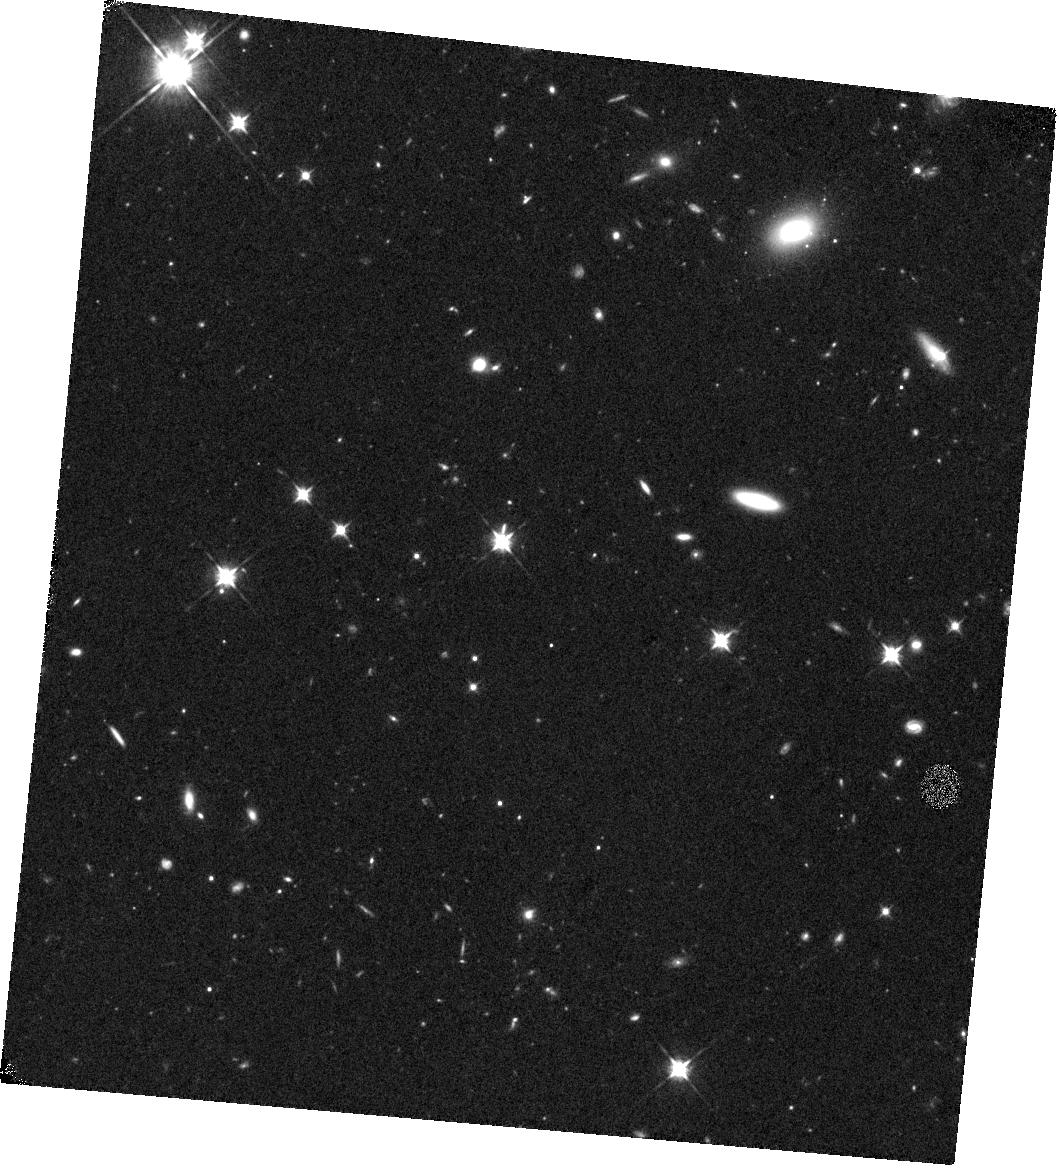
Target: Q0452
Instrument: WFC3/IR
Filter: F105W
Exposure: 44 min
Observation ID: hst_13733_08_wfc3_ir_f105w_icop08

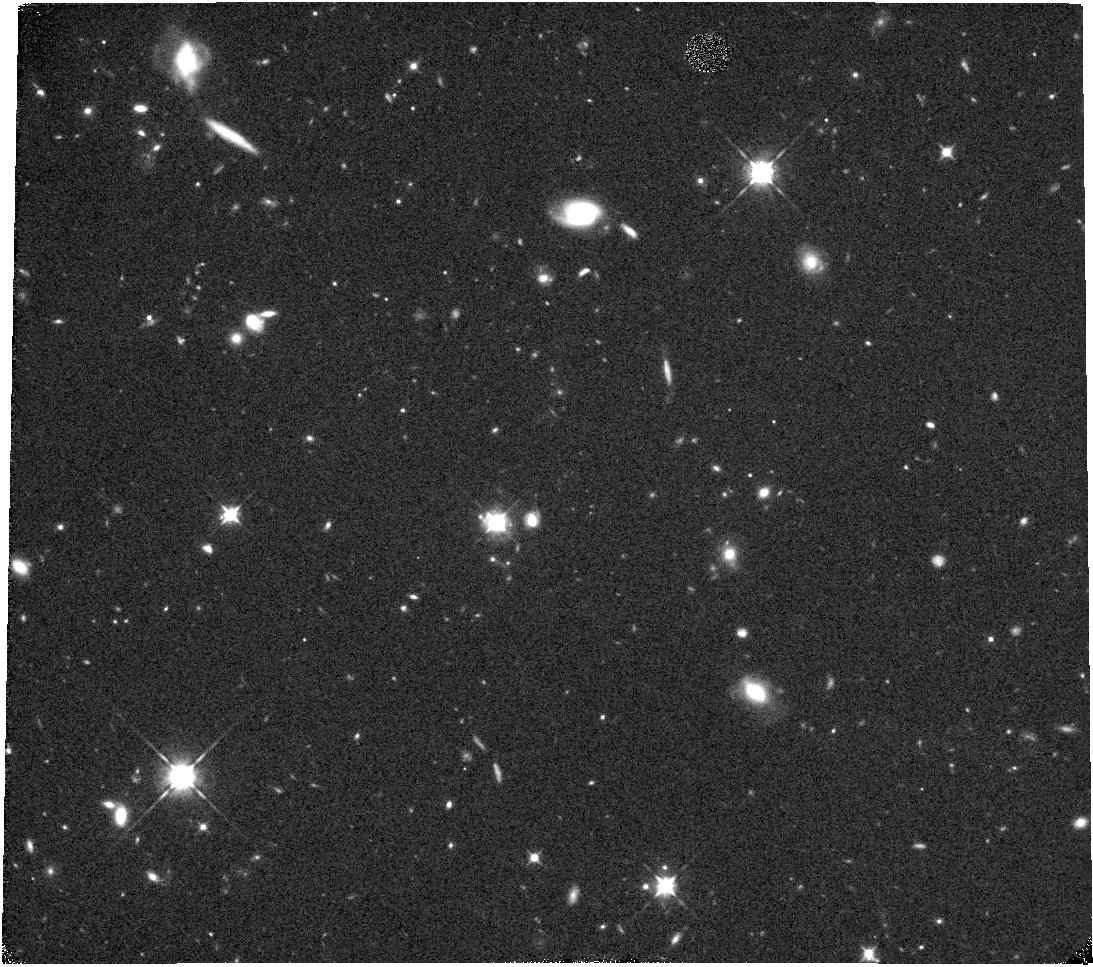
Target: Q1009
Instrument: WFC3/IR
Filter: F105W
Exposure: 44 min
Observation ID: hst_13733_02_wfc3_ir_f105w_icop02

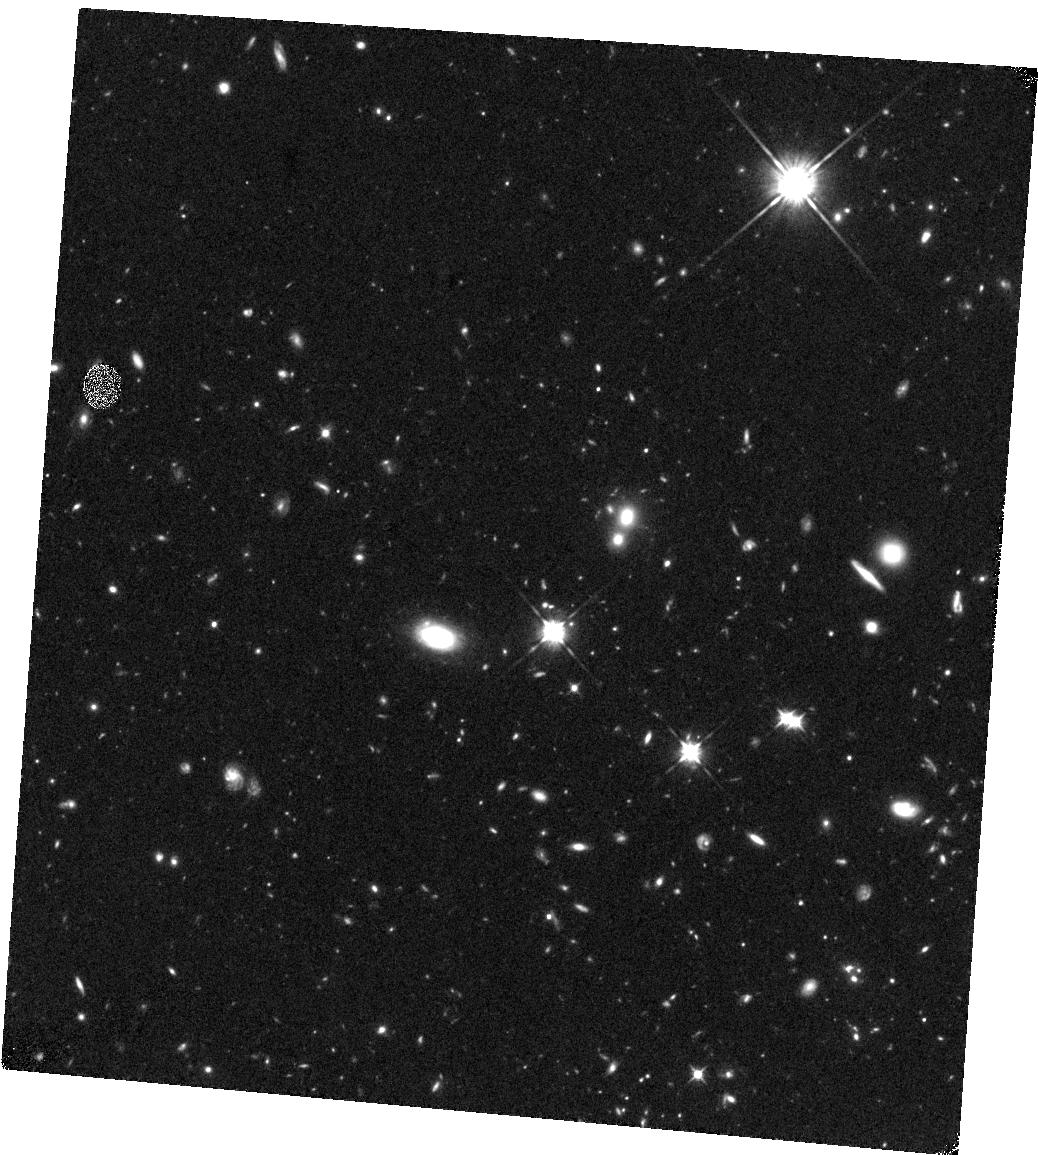
Target: Q0302
Instrument: WFC3/IR
Filter: F105W
Exposure: 44 min
Observation ID: hst_13733_07_wfc3_ir_f105w_icop07

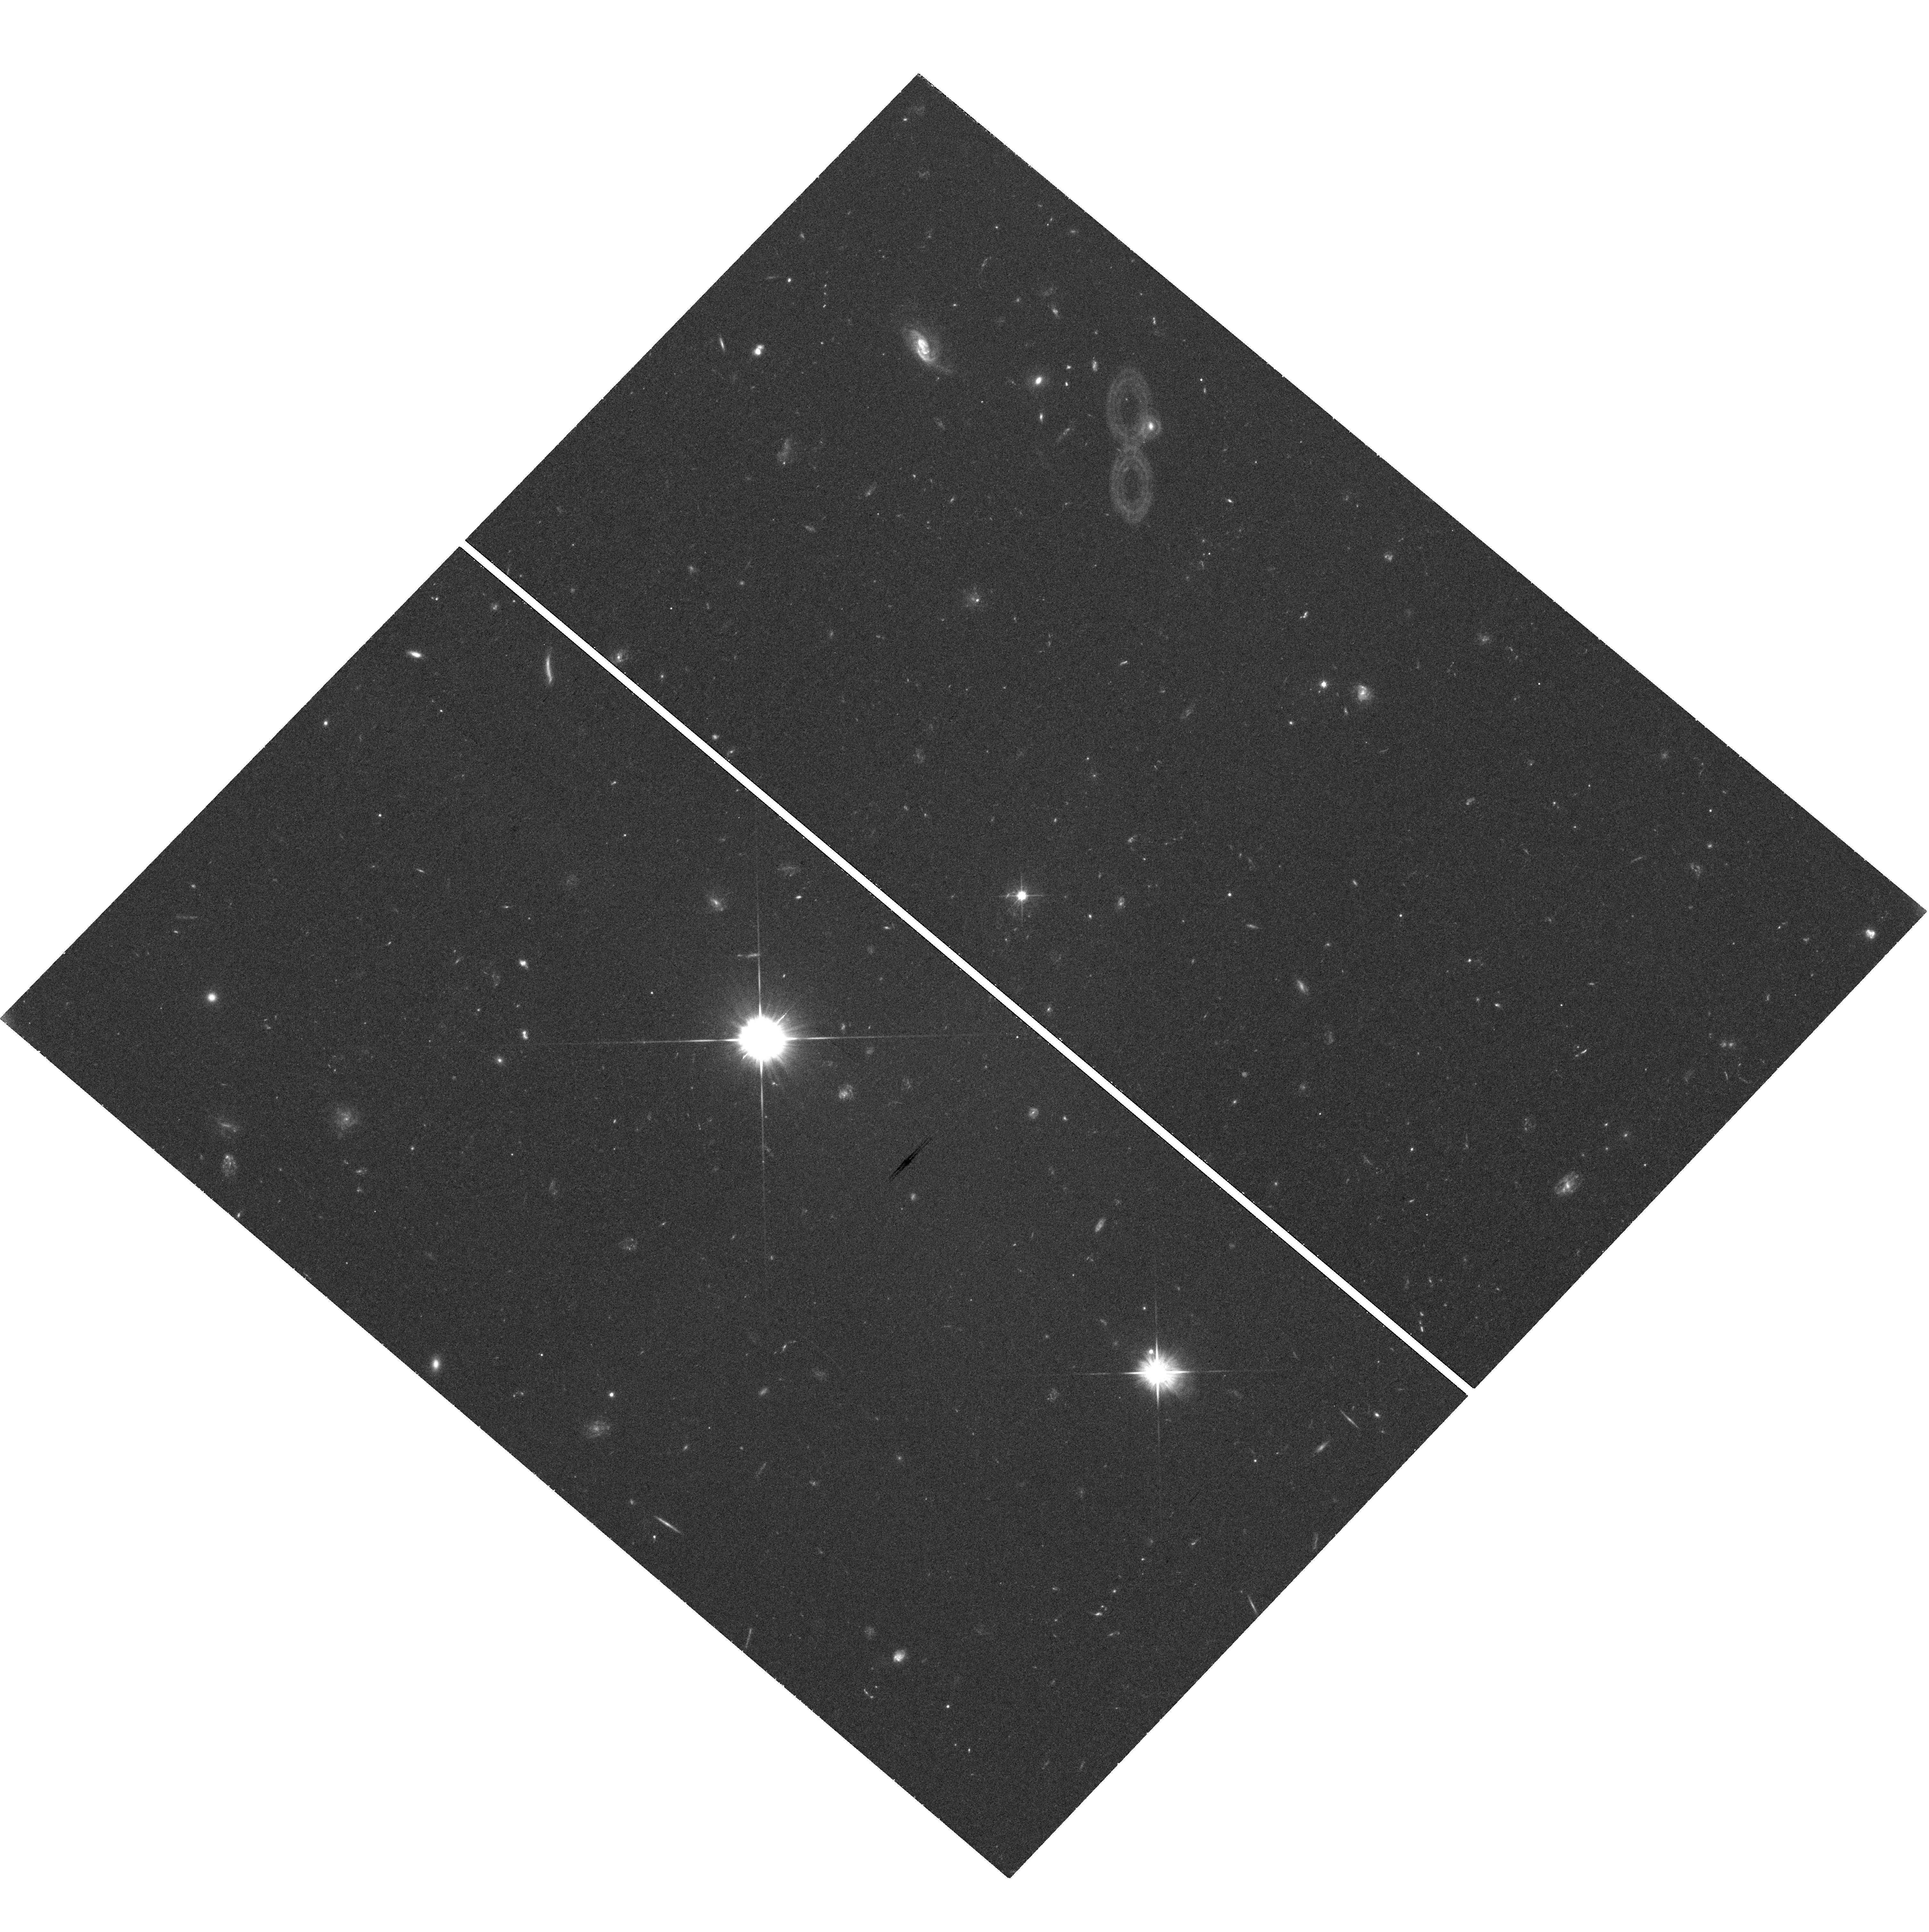
Target: Q2352
Instrument: WFC3/UVIS
Filter: F606W
Exposure: 42 min
Observation ID: hst_13733_04_wfc3_uvis_f606w_icop04

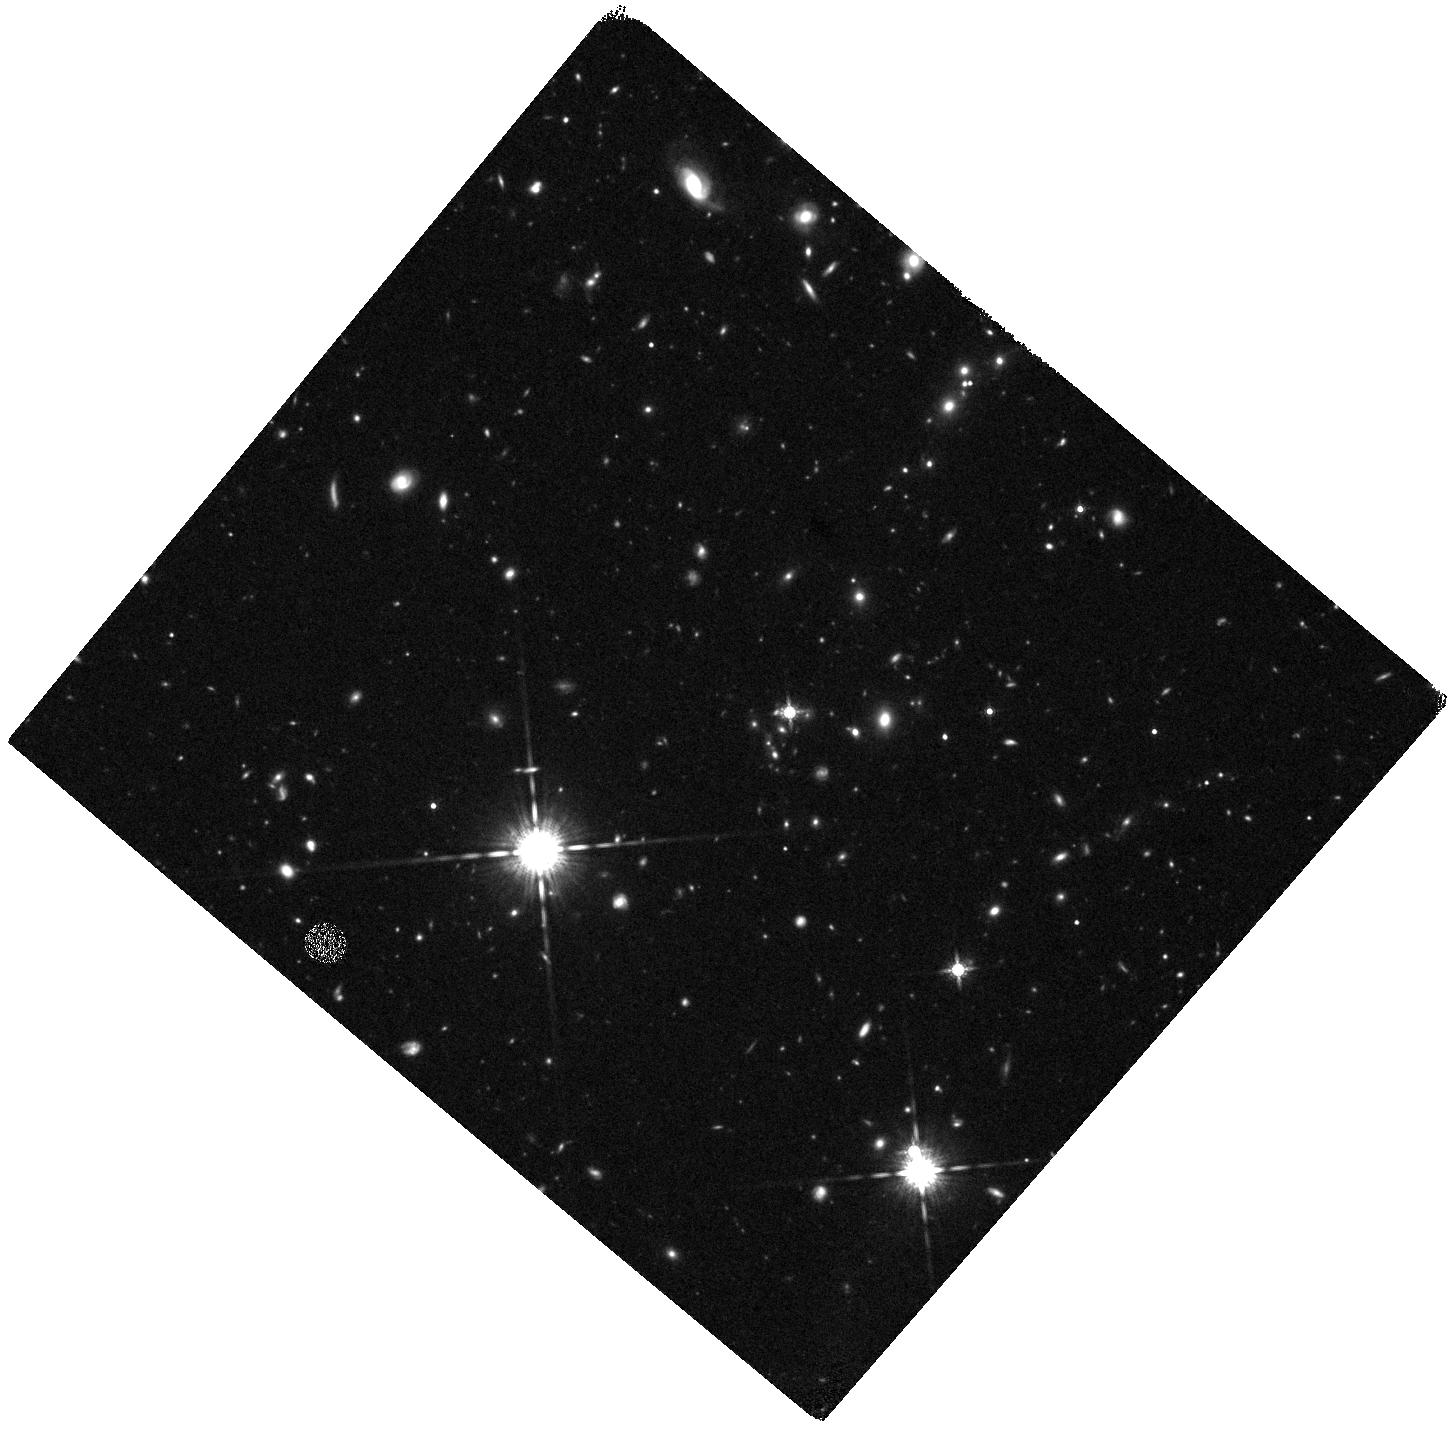
Target: Q2352
Instrument: WFC3/IR
Filter: F160W
Exposure: 44 min
Observation ID: hst_13733_09_wfc3_ir_f160w_icop09

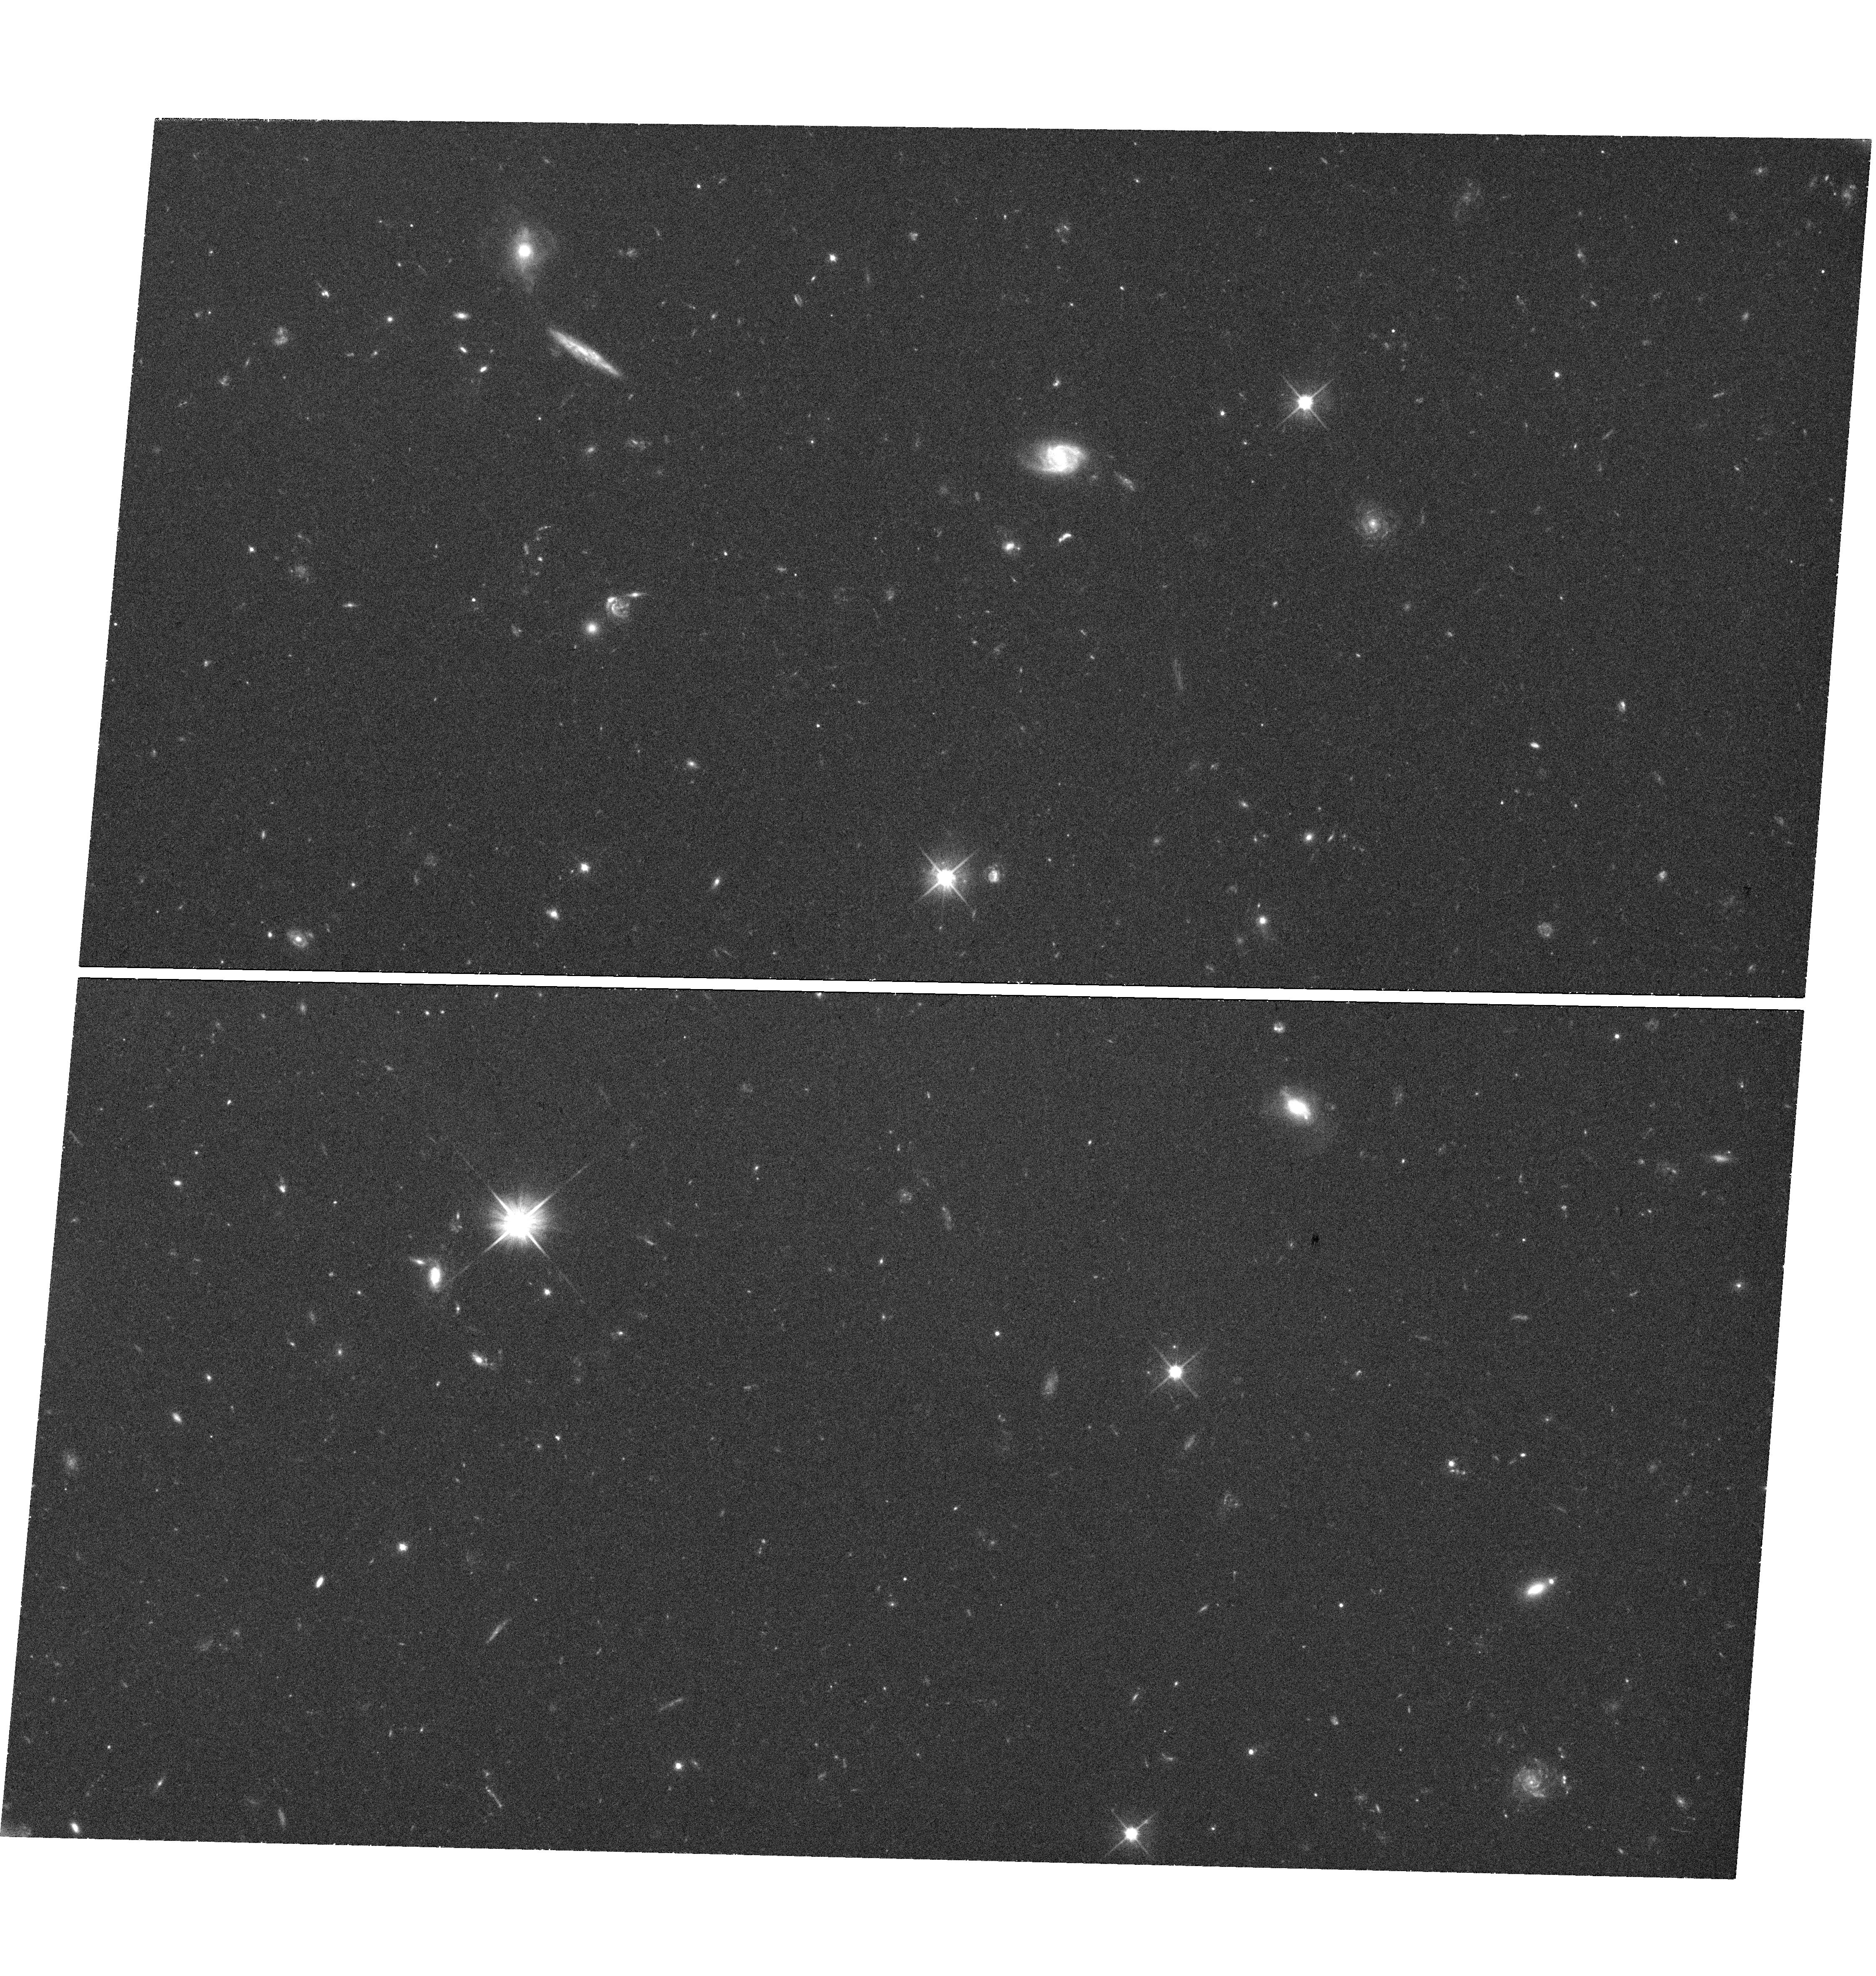
Target: Q1009
Instrument: WFC3/UVIS
Filter: F606W
Exposure: 42 min
Observation ID: hst_13733_01_wfc3_uvis_f606w_icop01

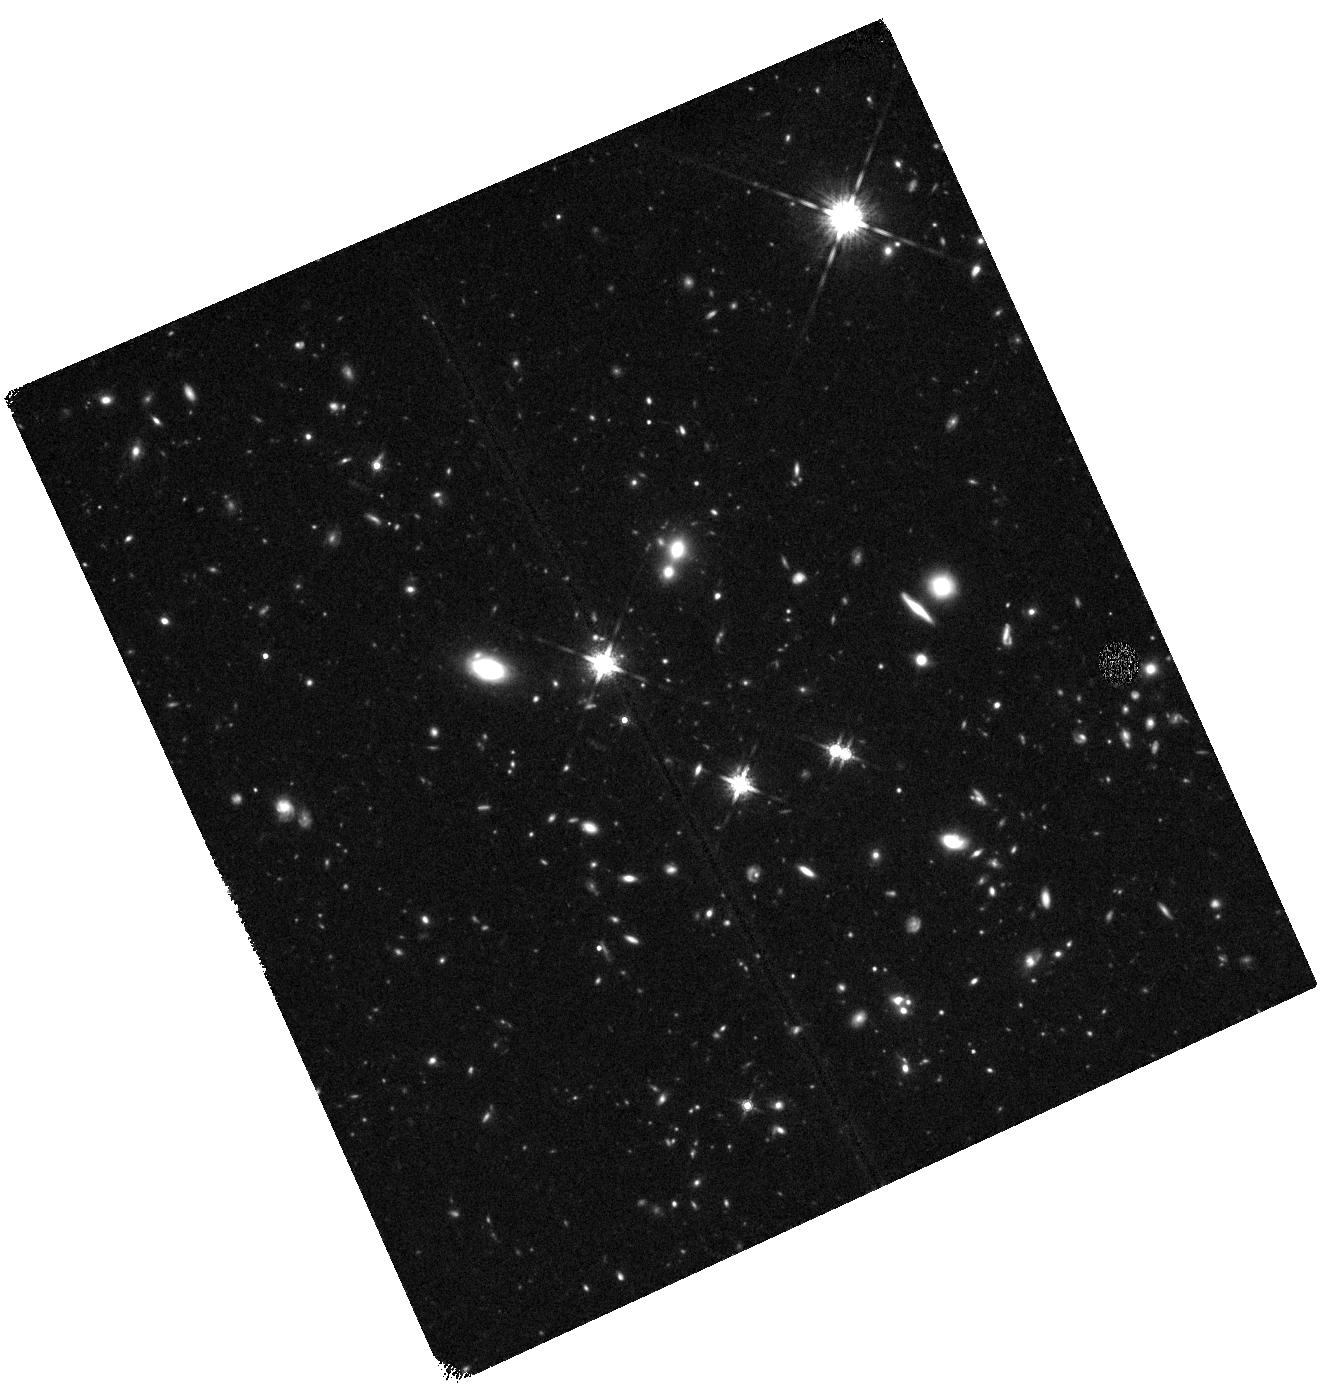
Target: Q0302
Instrument: WFC3/IR
Filter: F160W
Exposure: 44 min
Observation ID: hst_13733_10_wfc3_ir_f160w_icop10

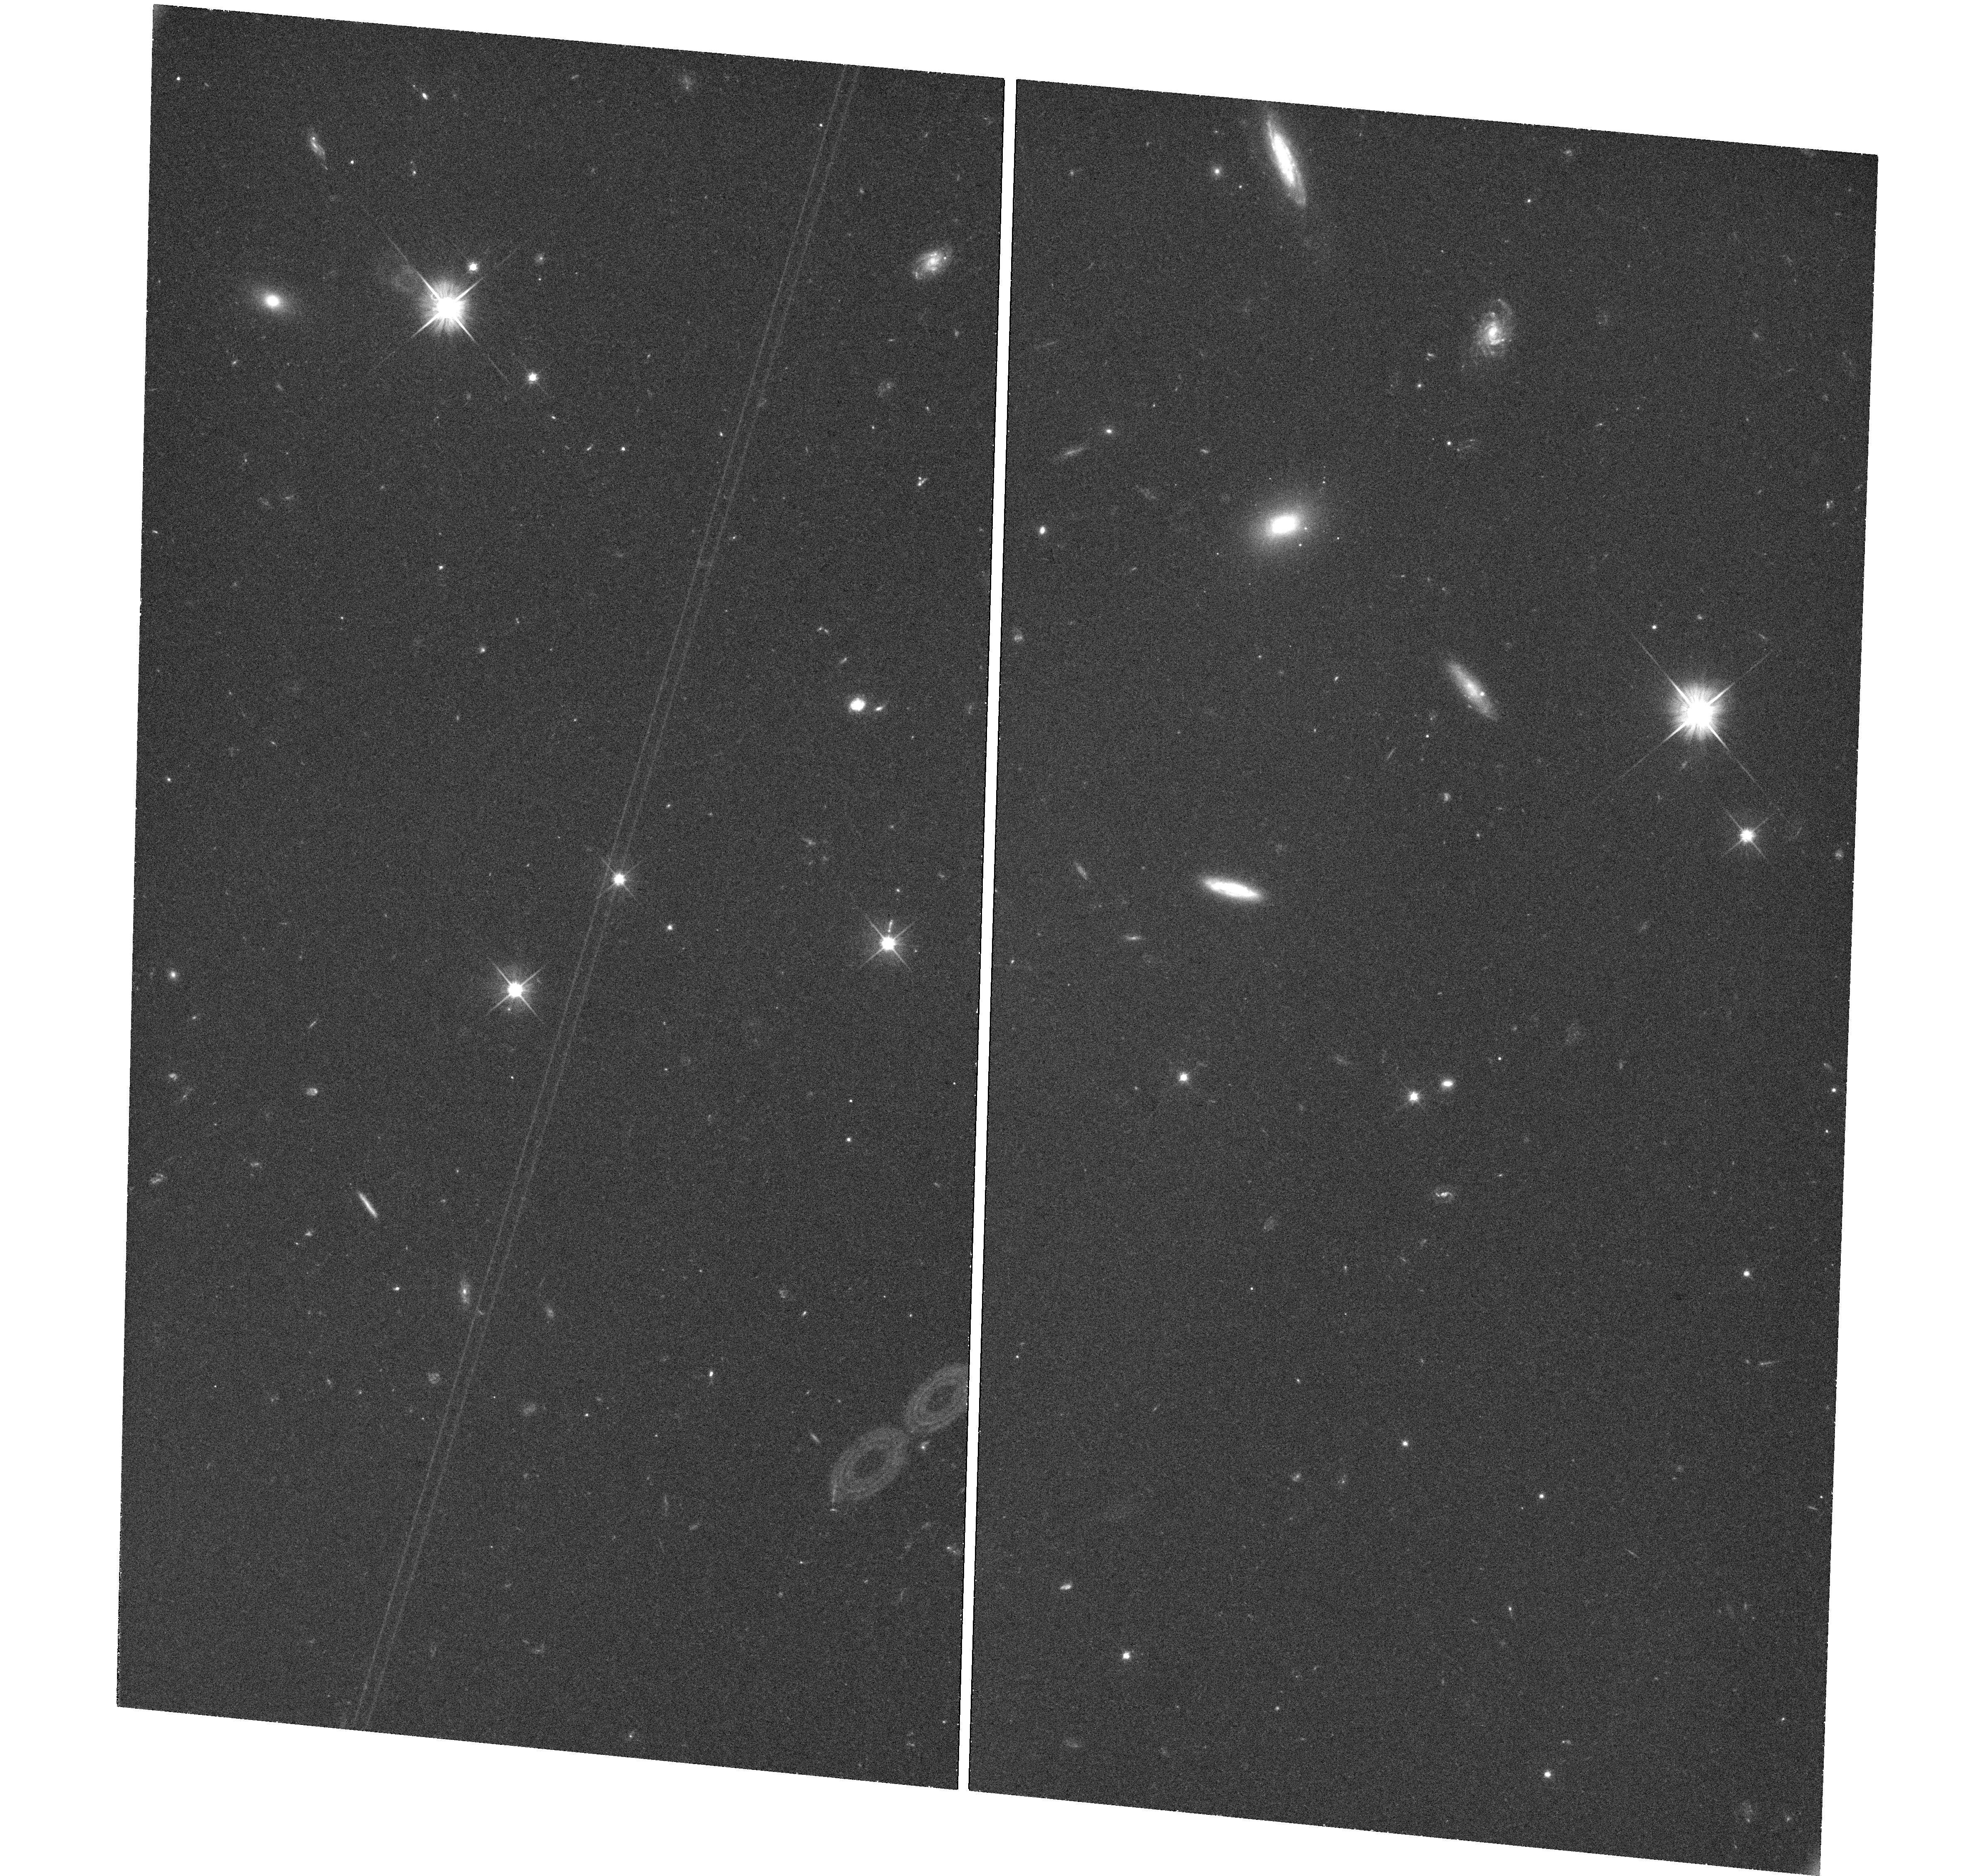
Target: Q0452
Instrument: WFC3/UVIS
Filter: F606W
Exposure: 42 min
Observation ID: hst_13733_05_wfc3_uvis_f606w_icop05

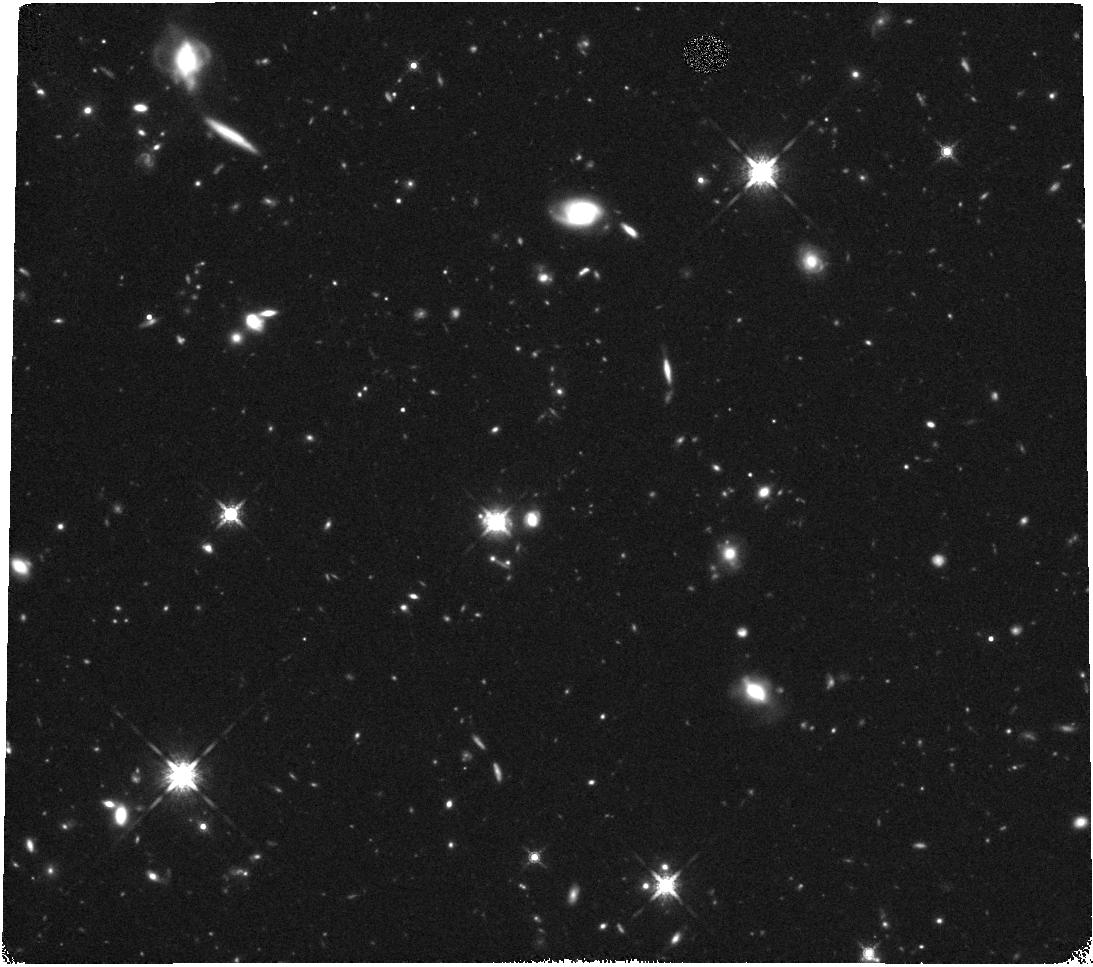
Target: Q1009
Instrument: WFC3/IR
Filter: F160W
Exposure: 44 min
Observation ID: hst_13733_03_wfc3_ir_f160w_icop03

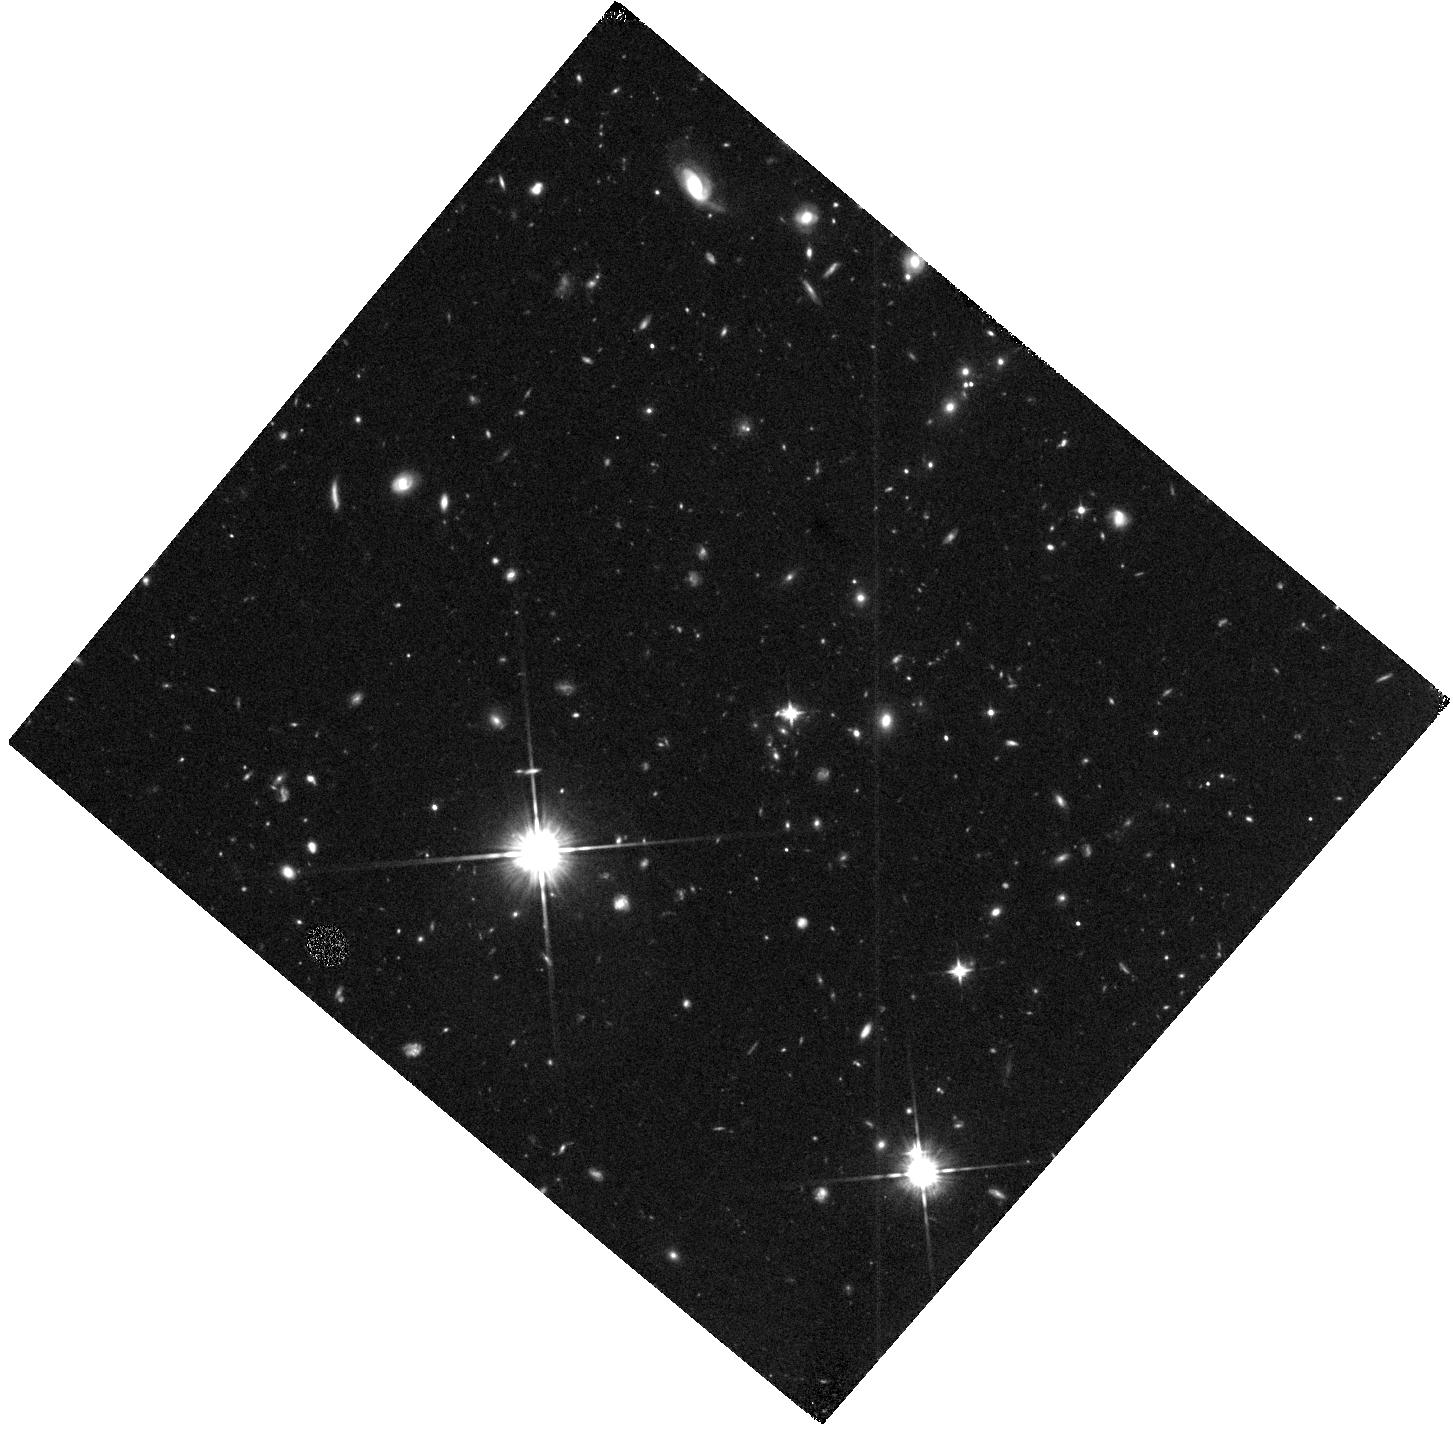
Target: Q2352
Instrument: WFC3/IR
Filter: F105W
Exposure: 44 min
Observation ID: hst_13733_06_wfc3_ir_f105w_icop06

The Stellar Continuum Light from Damped Lyman-alpha Absorber Galaxies Detected with Integral Field Spectroscopy (PI: Peroux, Celine)

A new challenge in galaxy evolution studies is to understand how gas flows in and out of galaxies through their circumgalactic medium (CGM). The best way to tackle this is to bring together data on cold gas, metals and stellar content of the same galaxies. Galaxies selected via the absorption they produce in the spectra of background quasars are a powerful tool to study the cold gas play a crucial role in this respect, but characterising the stellar content of these absorbers has proved to be challenging until now. Our group has used 3D spectroscopy at near-infrared wavelengths made possible by the SINFONI instrument on VLT, aided with adaptive optics (AO), to successfully detect 5 galaxies responsible for DLAs/sub-DLAs. For this sample, we have retrieved and analyzed data from HST/STIS (for the neutral gas content), VLT/UVES, Keck/HIRES or Magellan/MIKE (for the metallicity and dust content of H I gas), VLT/SINFONI (for SFR and kinematics of H II gas) and VLT/X-Shooter (for metallicity of H II gas). However, none of the data currently in hand can probe the faint optical continuum of these objects. Here we propose to observe these DLA/sub-DLA galaxies at z~1-2 using WFC3/UVIS and IR channels, to characterize the stellar content (extinction, stellar mass, age) and environment. The proposed observations will allow us to better probe the flow of gas around these galaxies, directly testing models of cold gas accretion from filaments and thus current theories of galaxy formation and evolution.